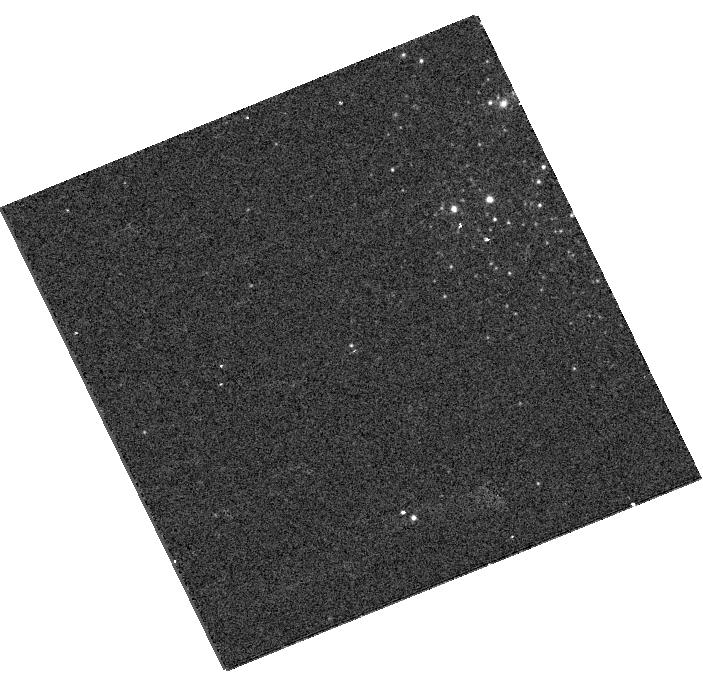
Target: NGC247ULX. Instrument: WFC3/UVIS. Filter: F438W. Exposure: 2 min. Observation ID: hst_13425_a1_wfc3_uvis_f438w_ic8ea1

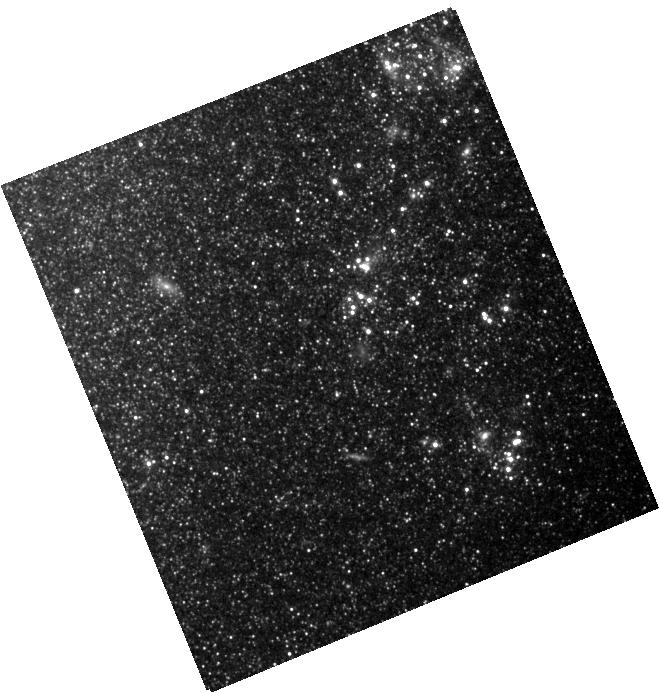
Target: NGC247ULX. Instrument: WFC3/IR. Filter: F105W. Exposure: 4 min. Observation ID: hst_13425_a1_wfc3_ir_f105w_ic8ea1

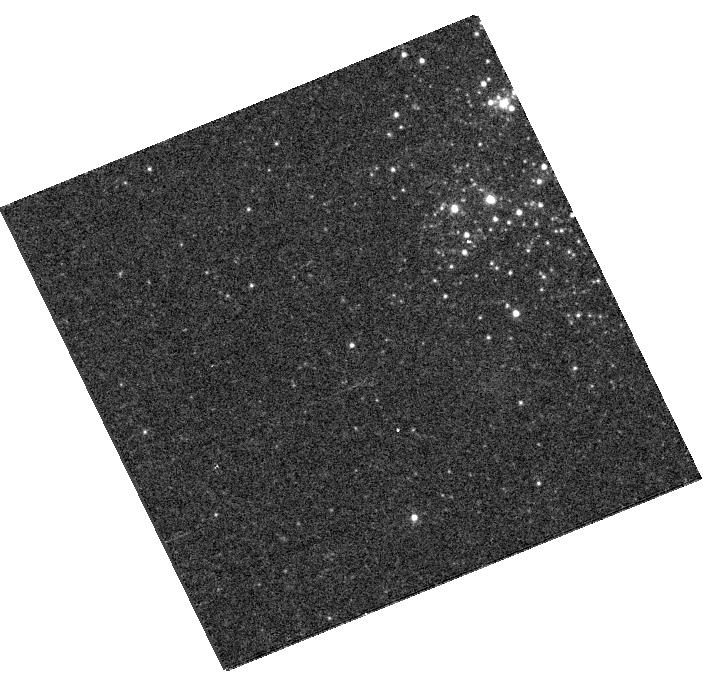
Target: NGC247ULX. Instrument: WFC3/UVIS. Filter: F606W. Exposure: 2 min. Observation ID: hst_13425_a1_wfc3_uvis_f606w_ic8ea1

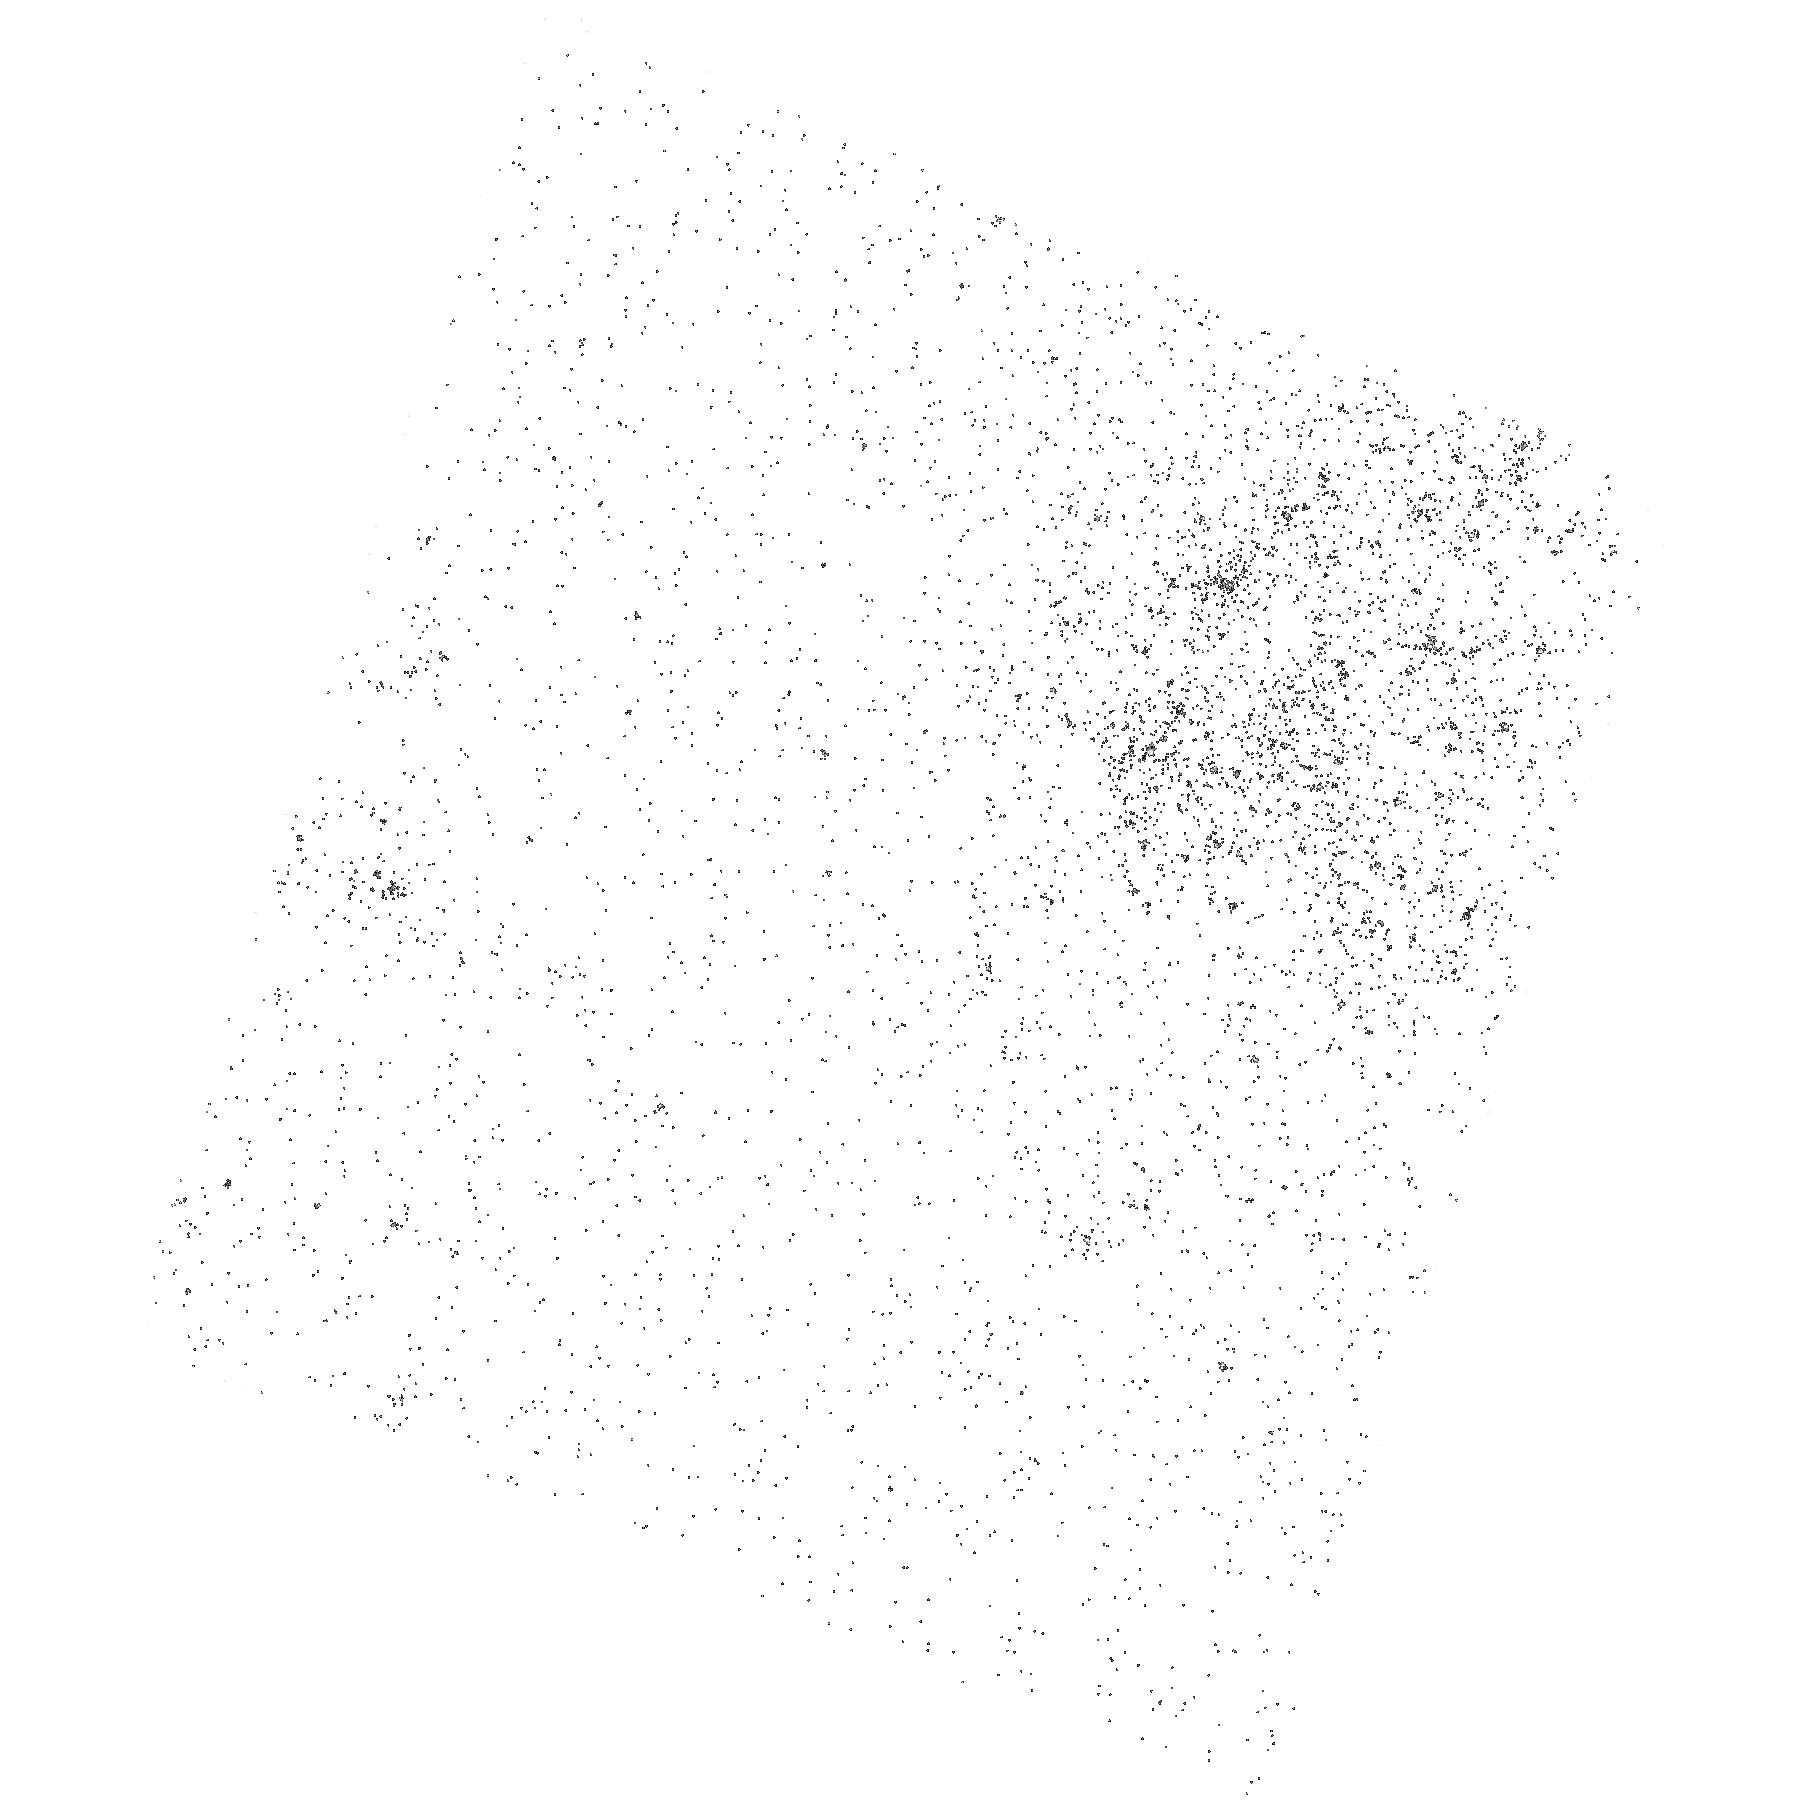
Target: NGC247ULX. Instrument: ACS/SBC. Filter: F165LP. Exposure: 3 min. Observation ID: hst_13425_01_acs_sbc_f165lp_jc8e01

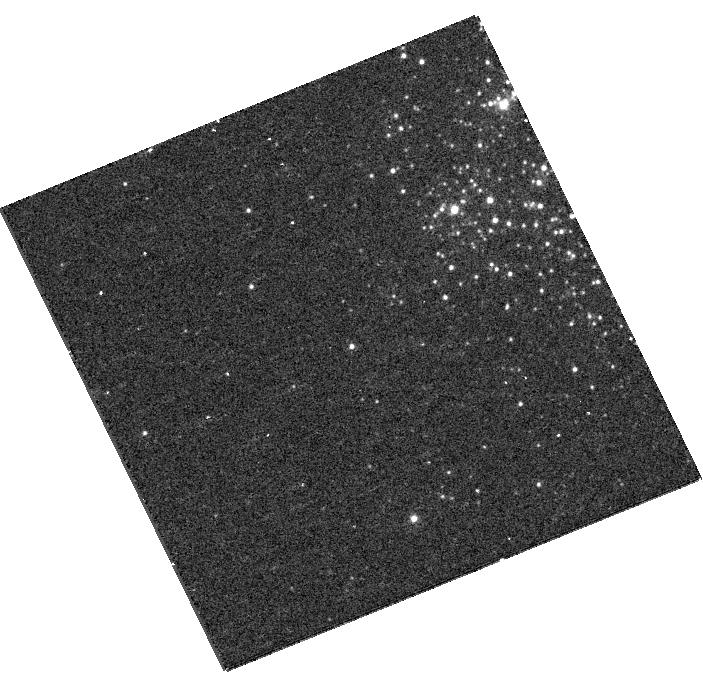
Target: NGC247ULX. Instrument: WFC3/UVIS. Filter: F336W. Exposure: 8 min. Observation ID: hst_13425_a1_wfc3_uvis_f336w_ic8ea1

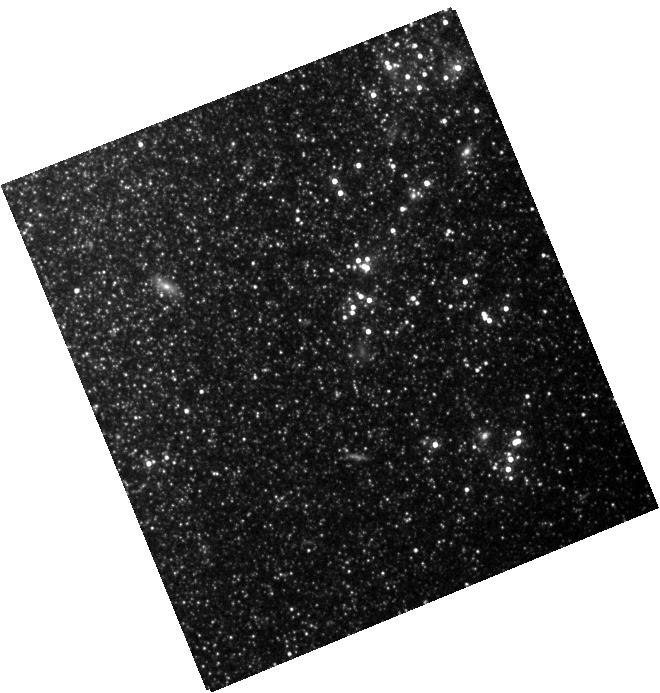
Target: NGC247ULX. Instrument: WFC3/IR. Filter: F160W. Exposure: 5 min. Observation ID: hst_13425_a1_wfc3_ir_f160w_ic8ea1

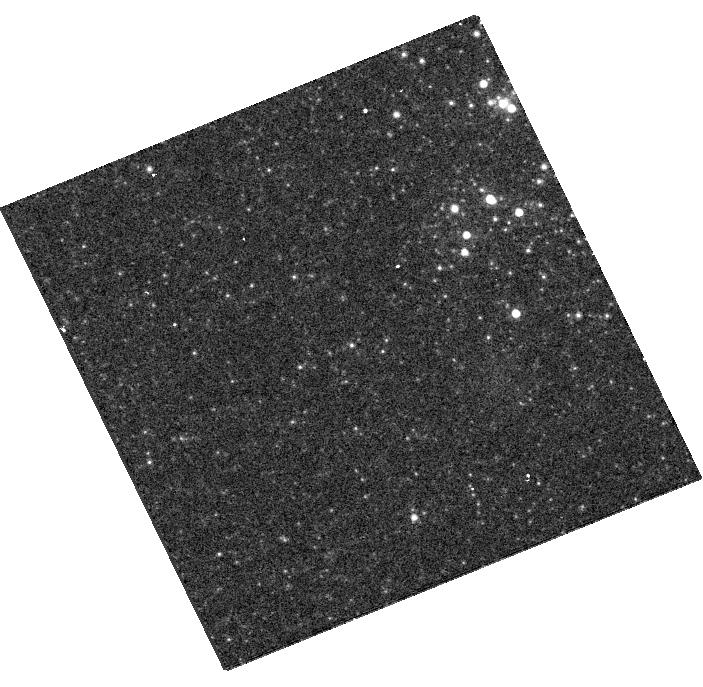
Target: NGC247ULX. Instrument: WFC3/UVIS. Filter: F814W. Exposure: 3 min. Observation ID: hst_13425_a1_wfc3_uvis_f814w_ic8ea1

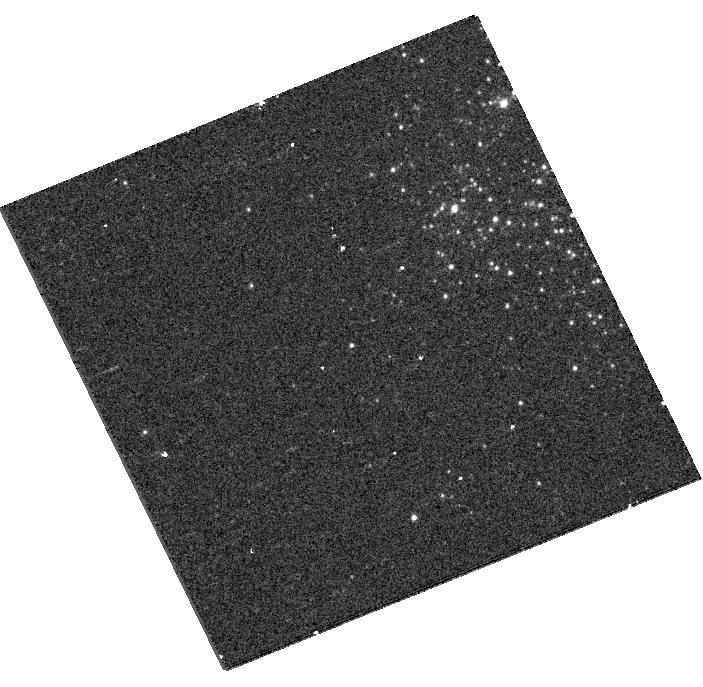
Target: NGC247ULX. Instrument: WFC3/UVIS. Filter: F225W. Exposure: 8 min. Observation ID: hst_13425_a1_wfc3_uvis_f225w_ic8ea1

Multiwavelength Test For A Standard Accretion Disk Around An Intermediate Mass Black Hole Candidate (PI: Feng, Hua)

Recent X-ray and optical observations suggest that the supersoft ultraluminous X-ray source in NGC 247 is an interesting candidate for an intermediate mass black hole, based on the fact that emission from an unusually cool and luminous accretion disk can explain multiwavelength data across 3 orders of magnitudes in wavelength. If the disk interpretation is valid, the source is predicted to be UV-luminous. Thus, we propose joint HST/XMM-Newton observations of the source for a definitive test of of the disk scenario and reliable measurement of the black hole mass.